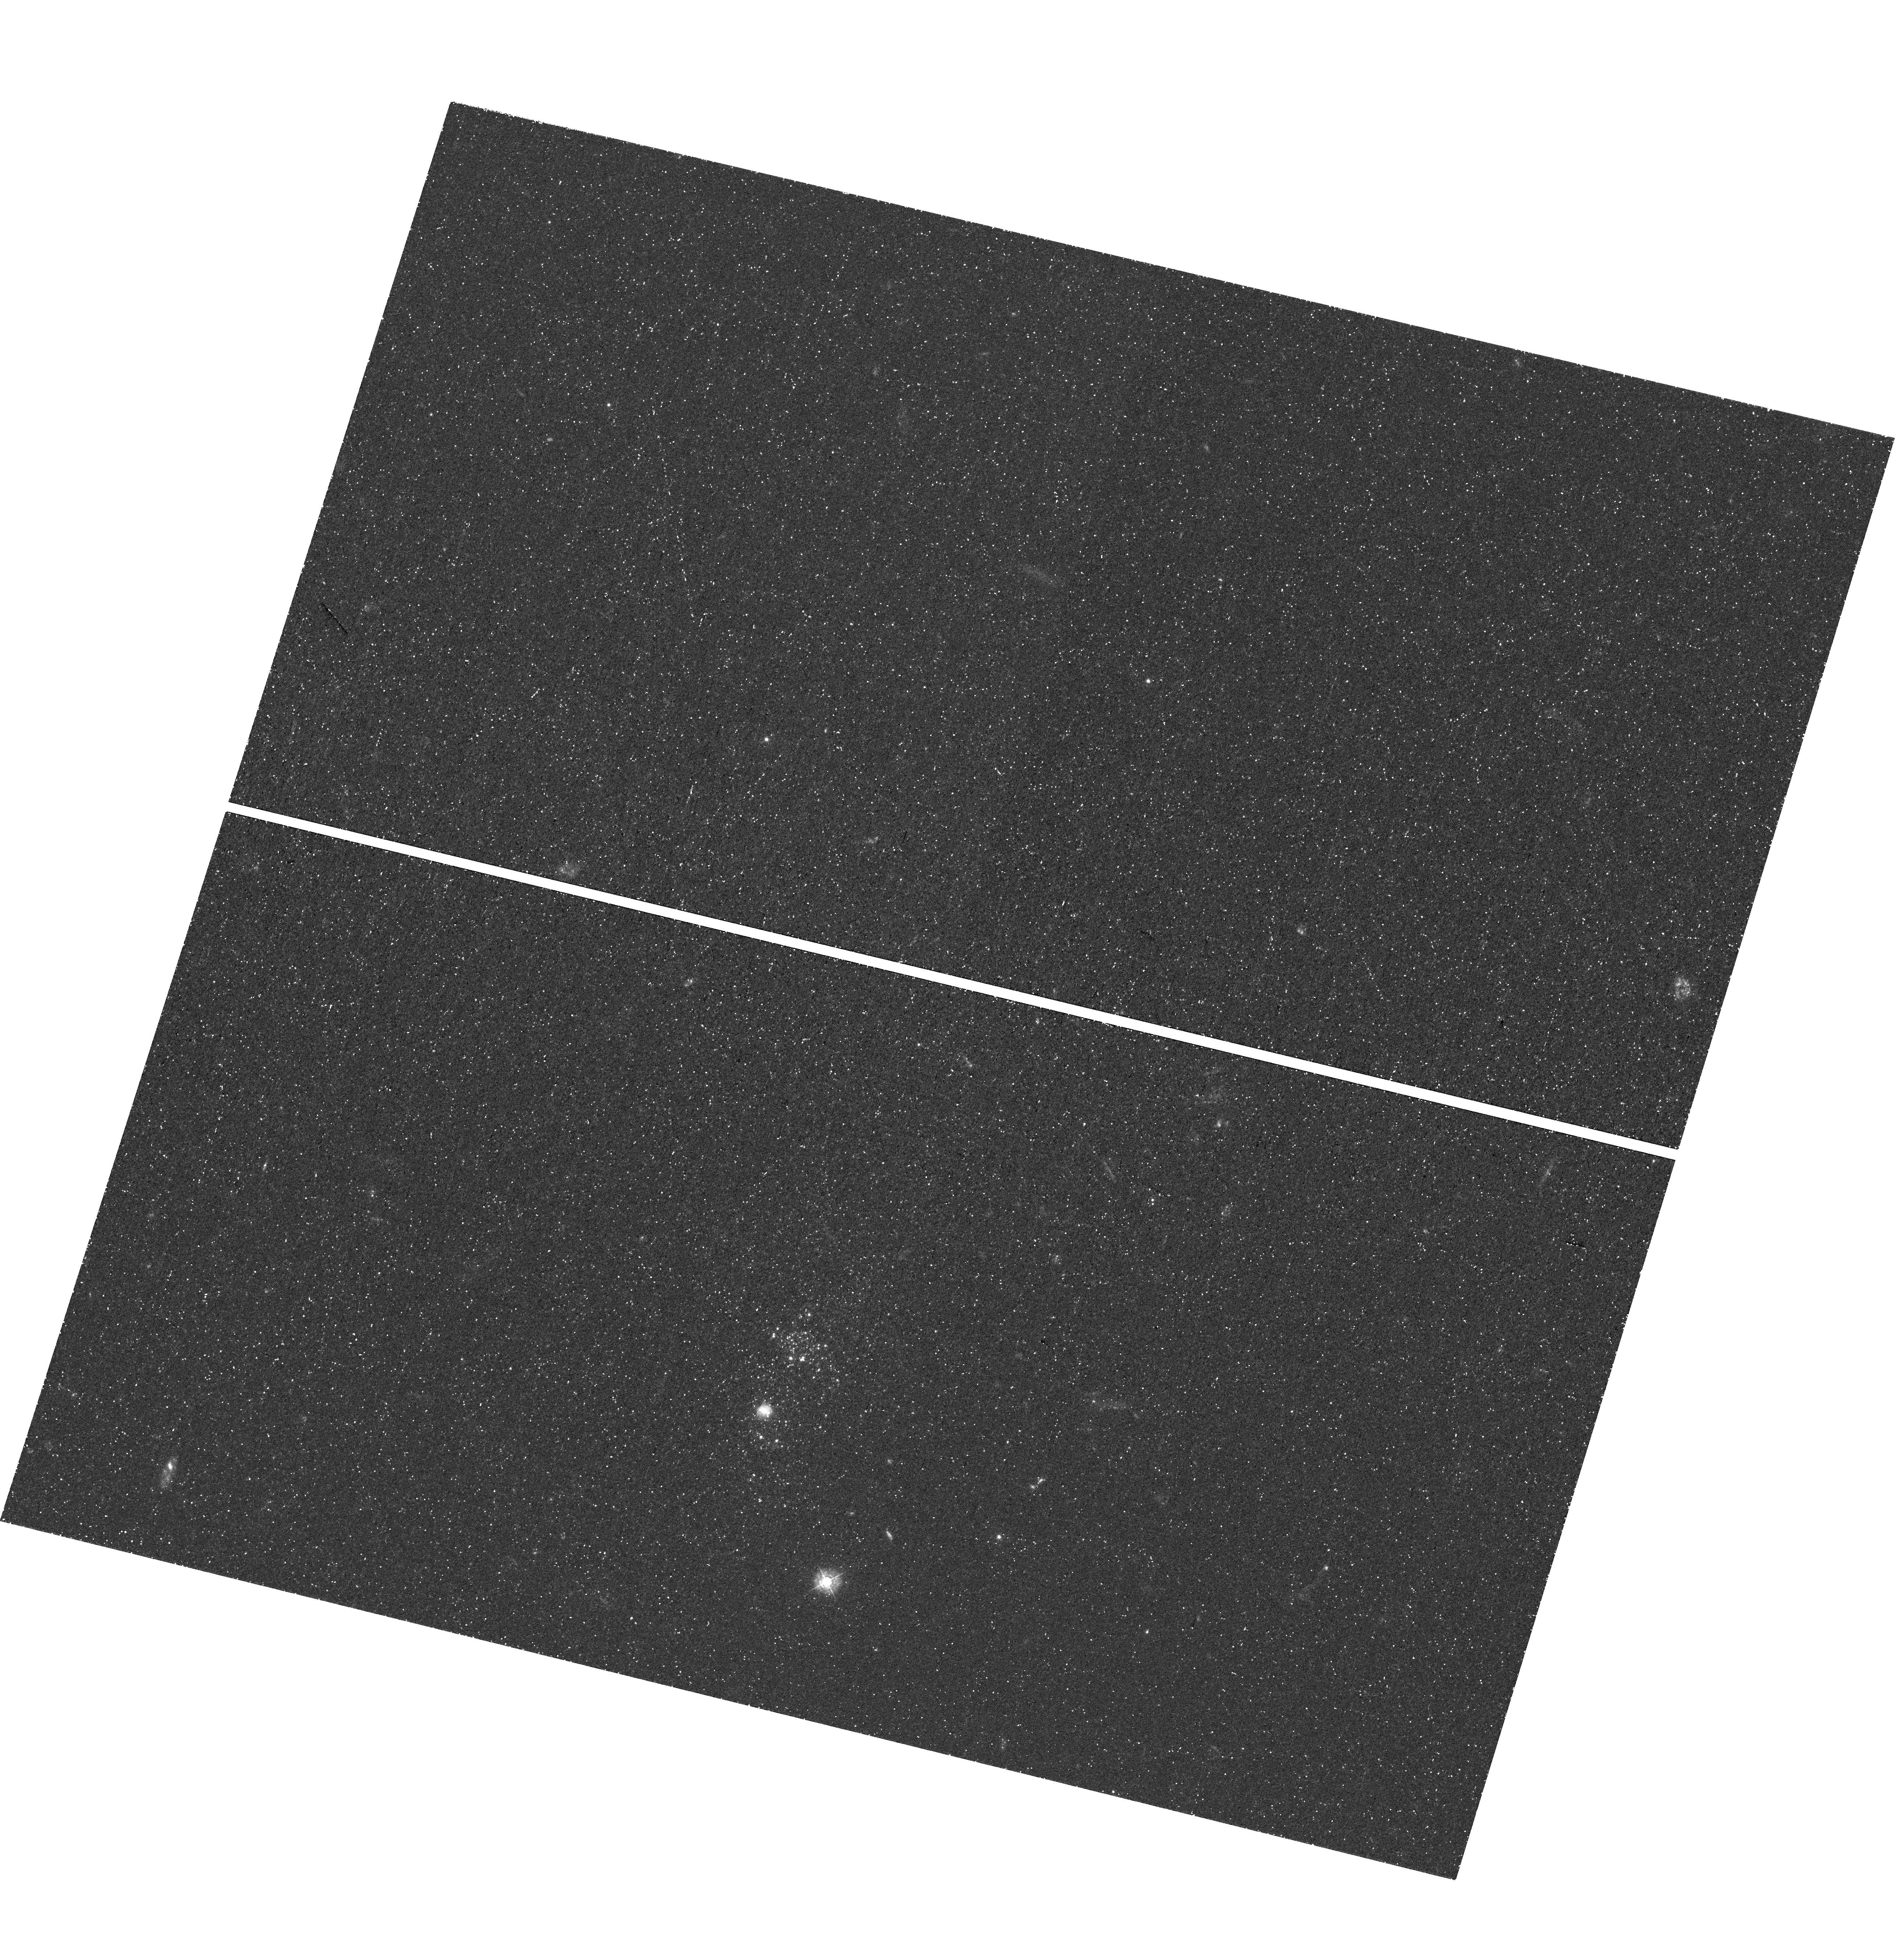
Target: LEO-P
Instrument: WFC3/UVIS
Filter: F336W
Exposure: 1.2 h
Observation ID: hst_16222_02_wfc3_uvis_f336w_iean02

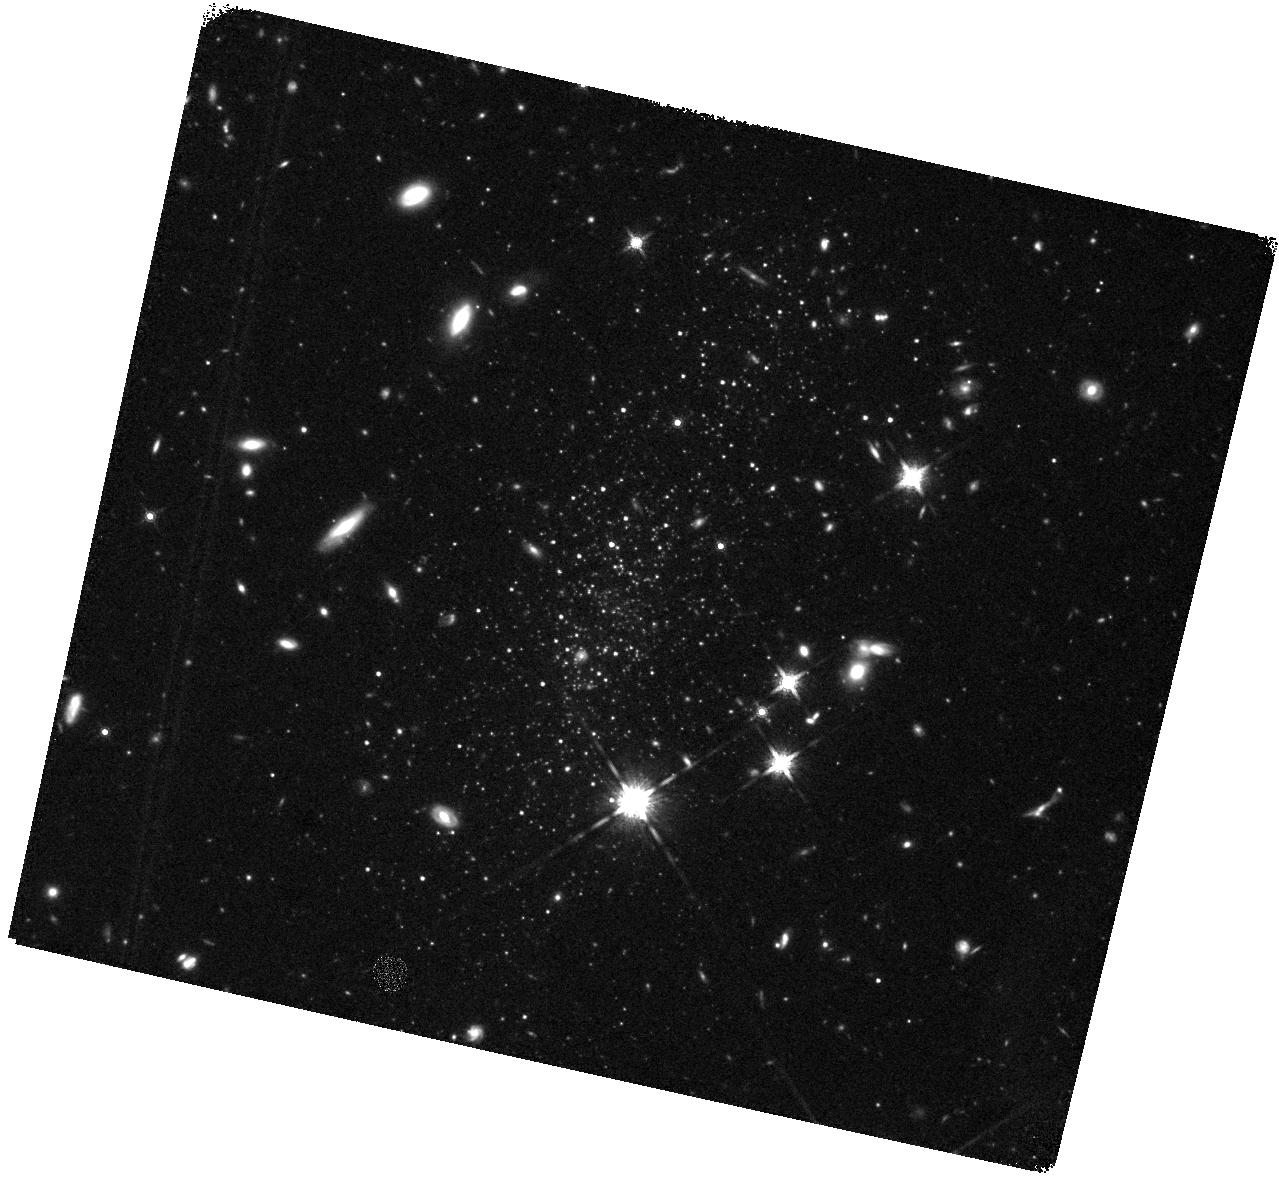
Target: LEO-P
Instrument: WFC3/IR
Filter: F160W
Exposure: 43 min
Observation ID: hst_16222_03_wfc3_ir_f160w_iean03

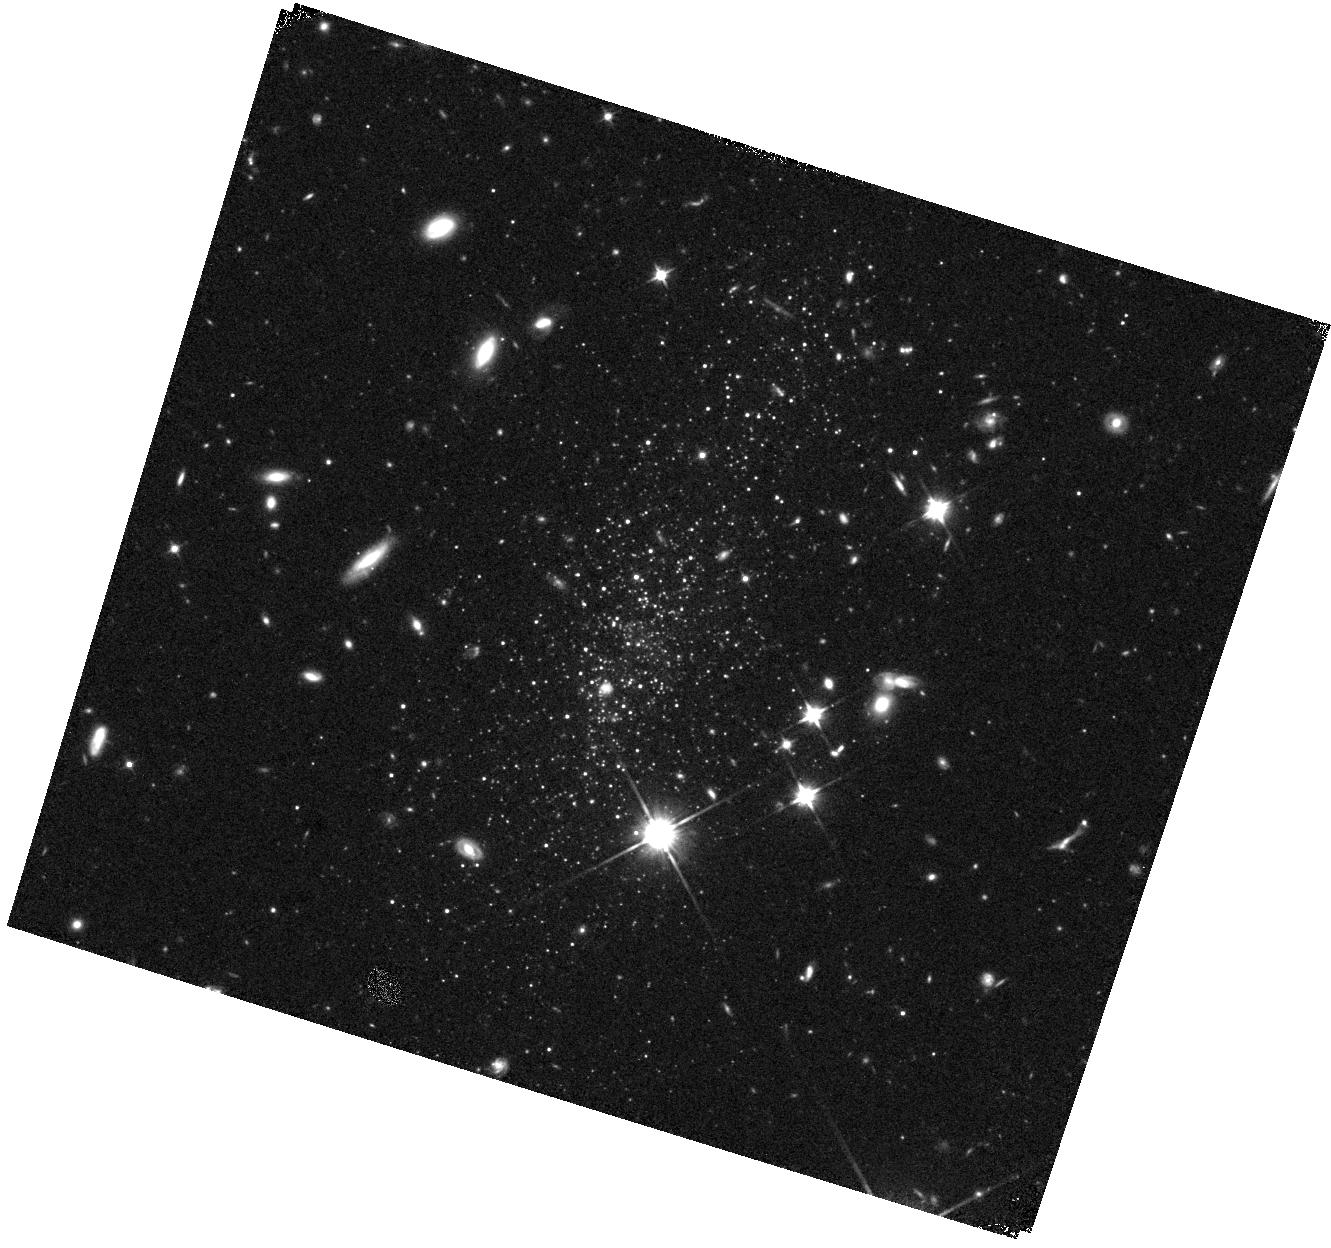
Target: LEO-P
Instrument: WFC3/IR
Filter: F110W
Exposure: 15 min
Observation ID: hst_16222_02_wfc3_ir_f110w_iean02

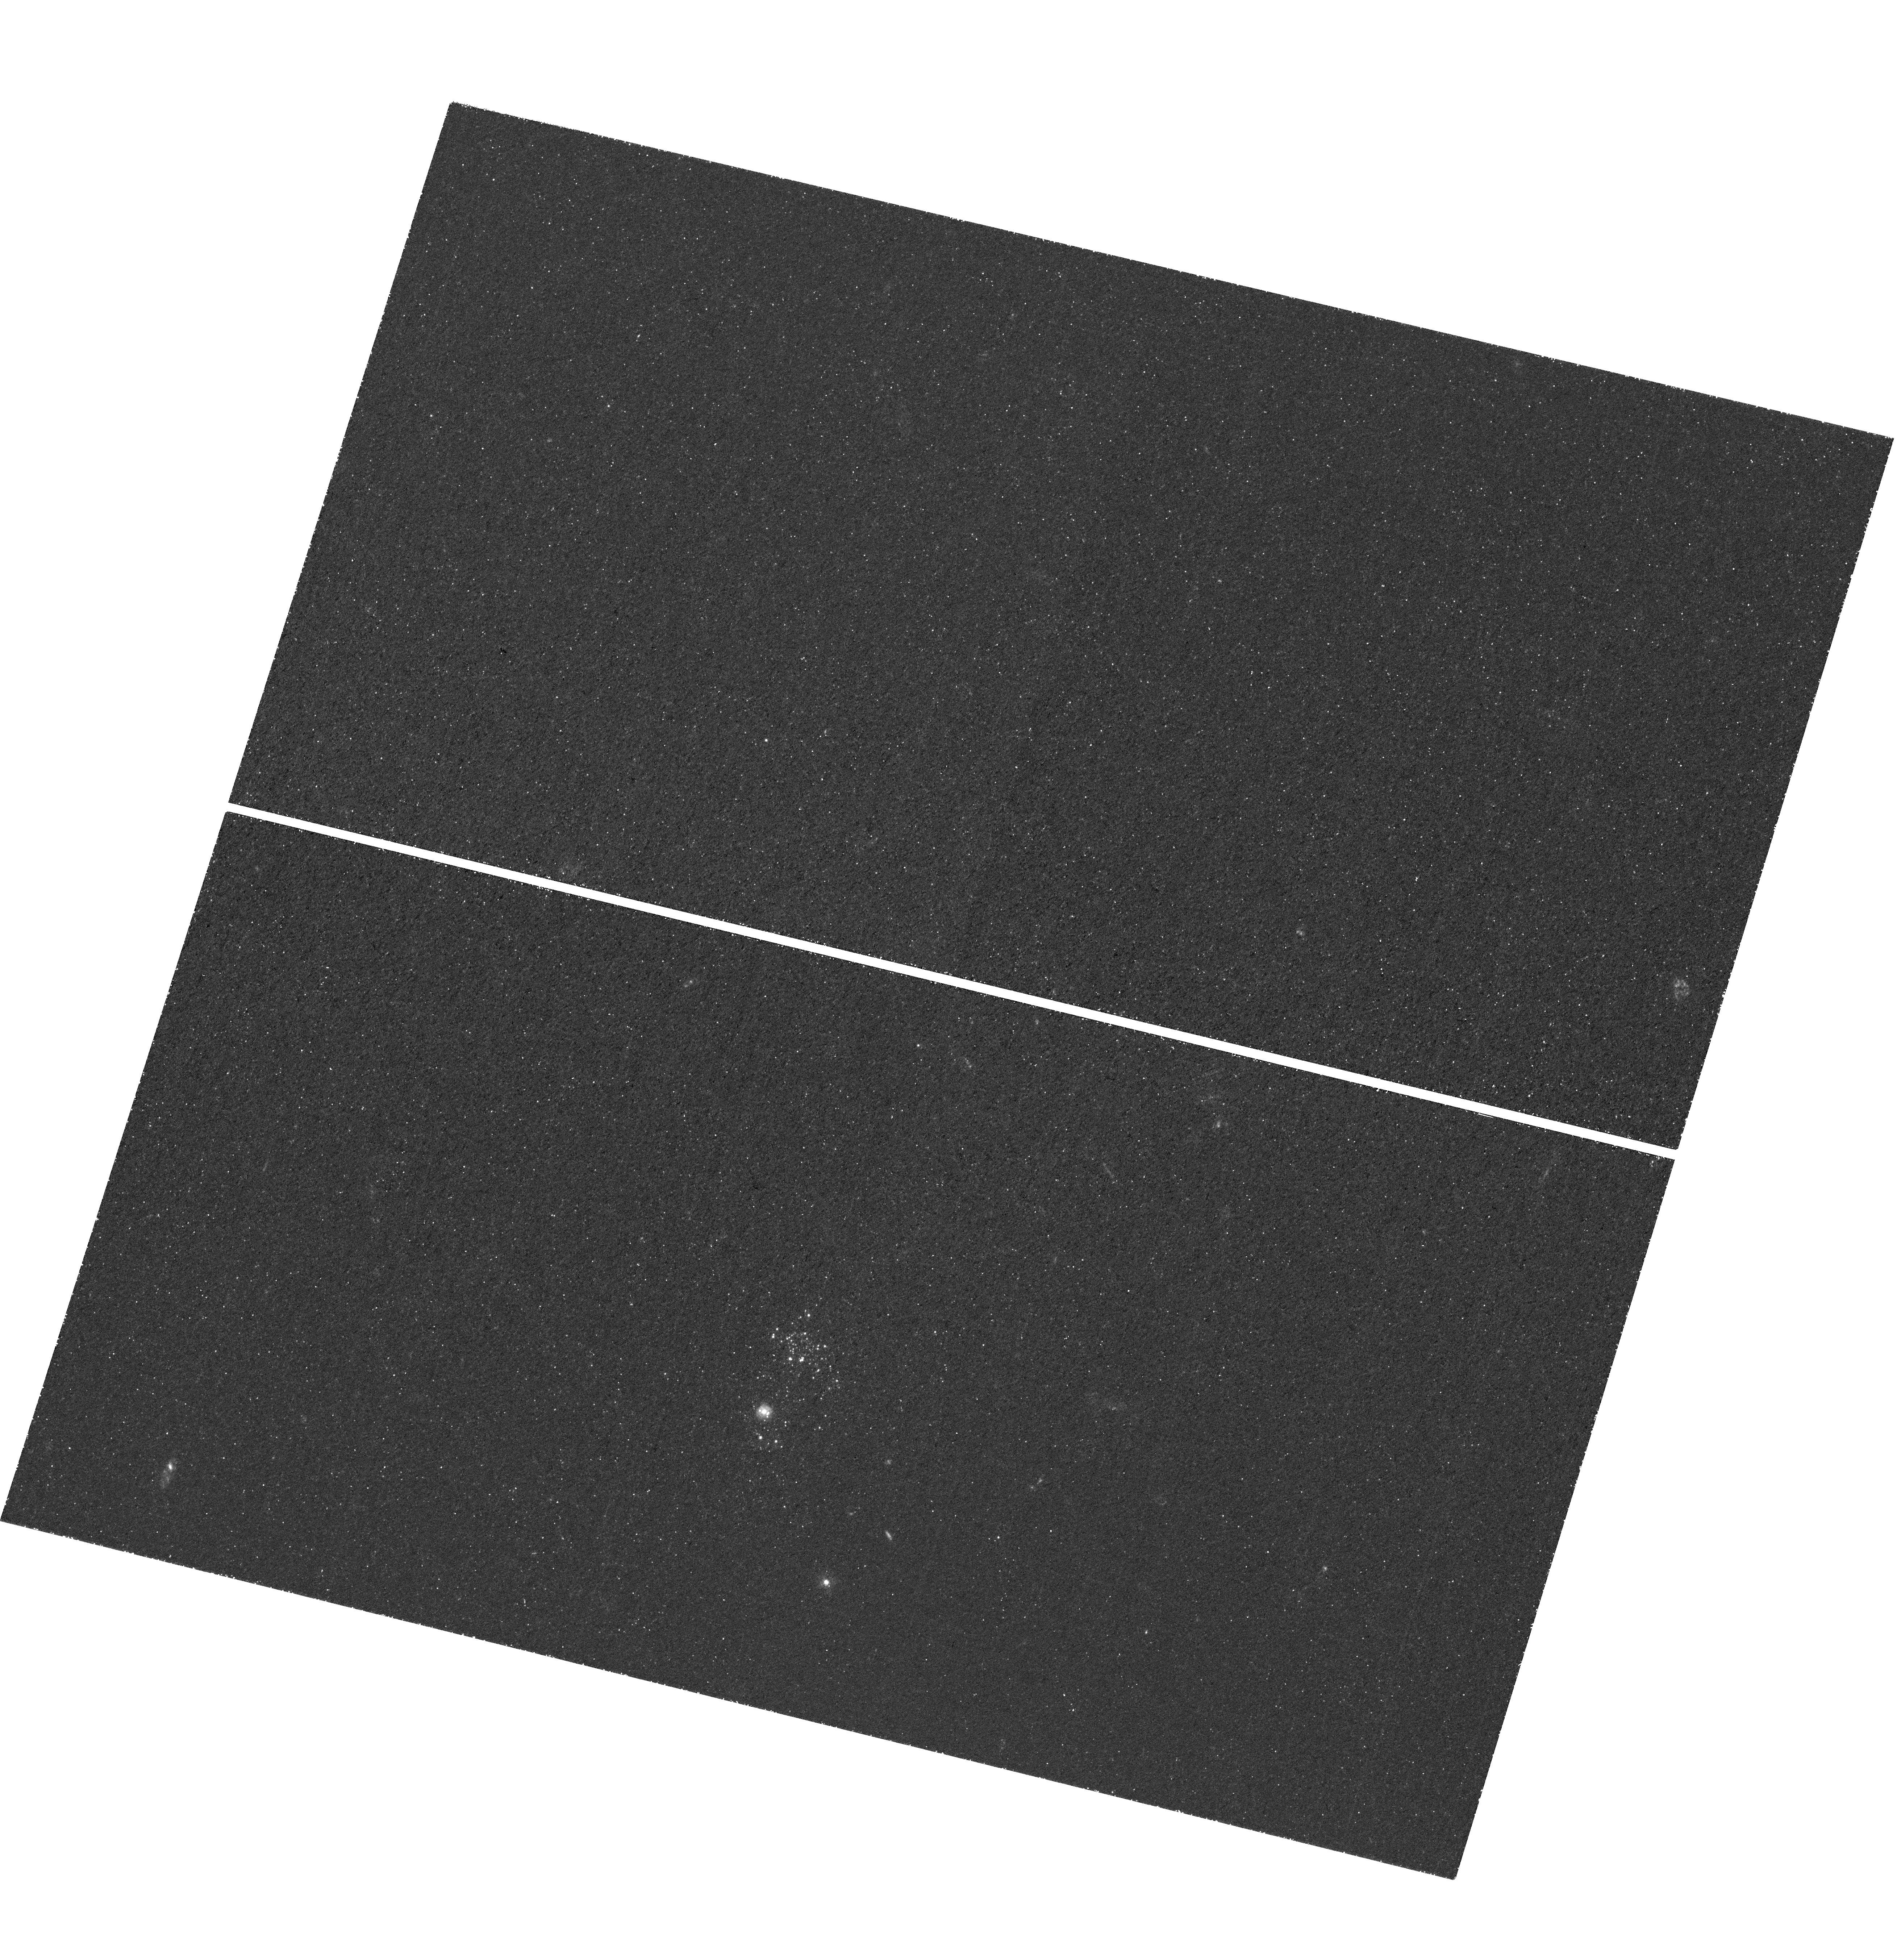
Target: LEO-P
Instrument: WFC3/UVIS
Filter: F275W
Exposure: 2.3 h
Observation ID: hst_16222_01_wfc3_uvis_f275w_iean01

Extinction Mapping in Leo P: Resolving the Dust Properties of the Lowest-Metallicity ISM in the Local Universe (PI: Clark, Christopher)

Leo P is the closest extremely metal poor galaxy that is still forming stars - only 1.62 Mpc away, with a metallicity of only 0.03 Zsol. This makes it a unique object, able to provide insights onto the ISM at these extreme metallicities, and acting as a local laboratory for understanding primitive systems at high redshift. We propose using 6 orbits of HST imaging to obtain observations of Leo P in 4 UV-NIR filters. This data will enable us to perform panchromatic extinction mapping in Leo P - fitting the multiwavelength SEDs of its stars, and modelling the dust along the line-of-sight to each. We will thereby produce a resolved map of the dust extinction in Leo P - the first ever map of the cold star-forming ISM in an extremely metal poor galaxy. This dust map will tell us the amount, location, and properties, of the dust in Leo P - providing invaluable constraints on how the ISM evolves at the lowest metallicities, and supporting the calibration of metallicity corrections for primitive systems at high redshift.